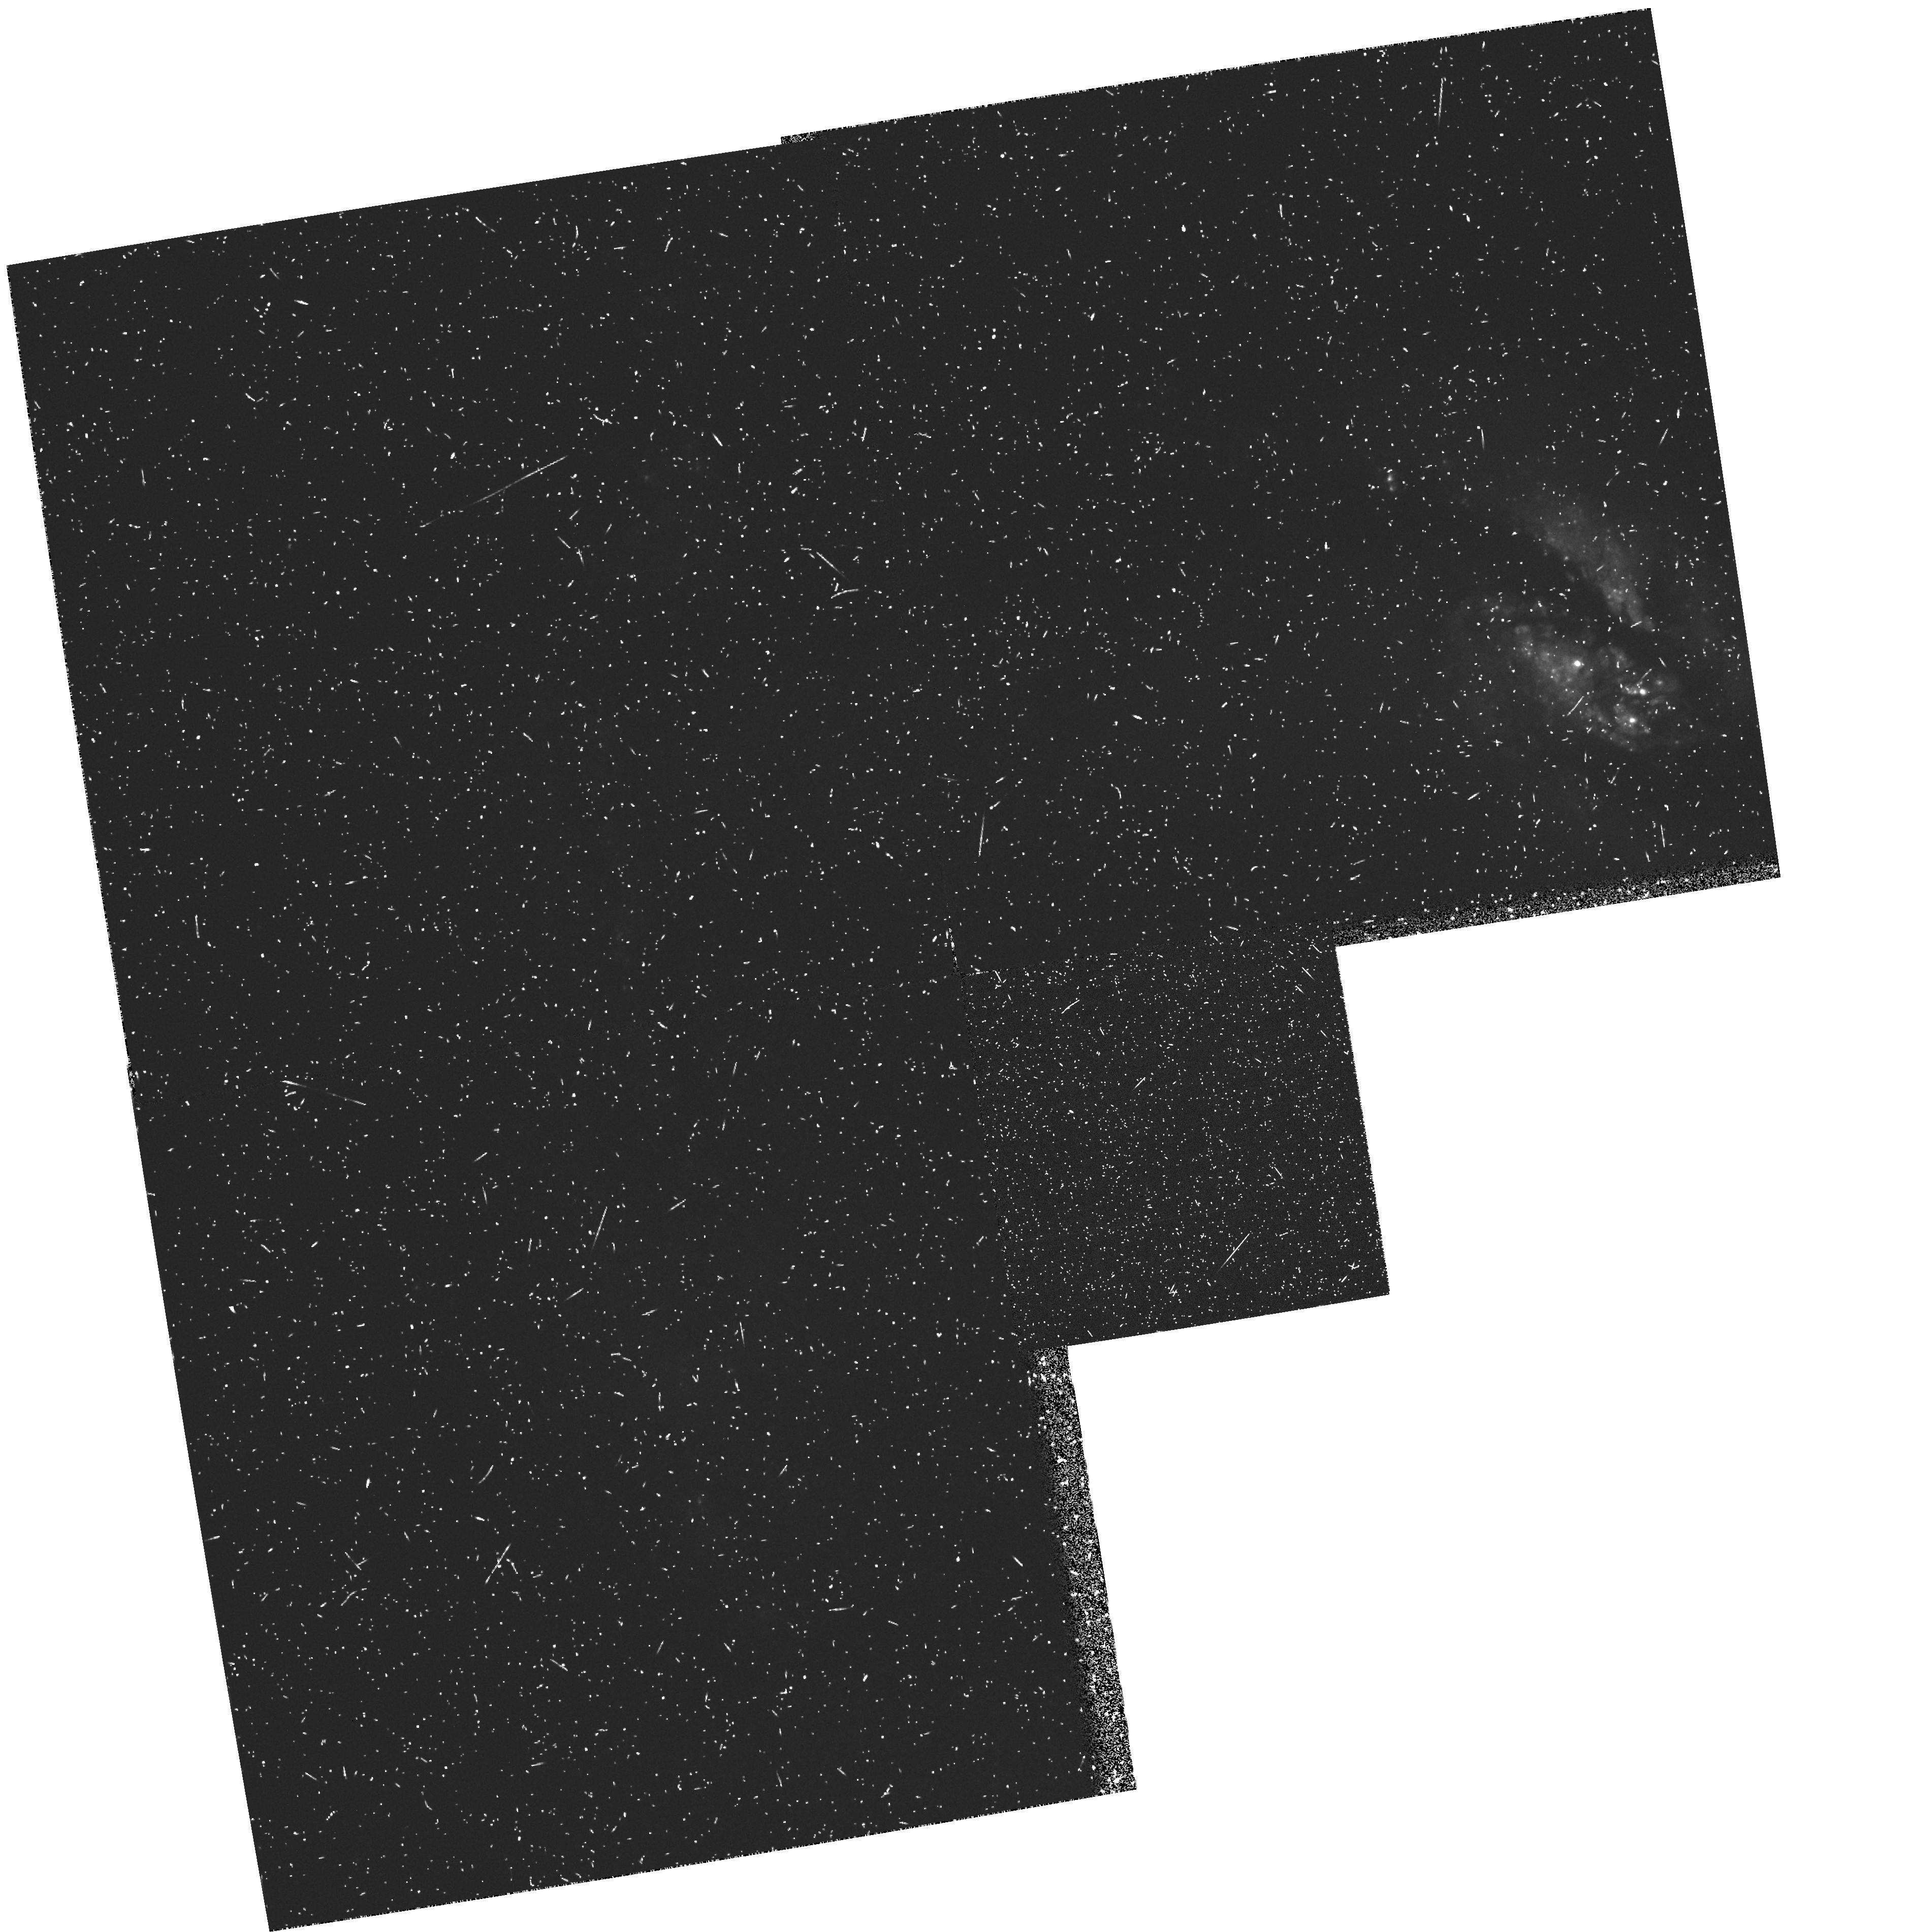
Target: NGC1365
Instrument: WFPC2/PC
Filter: FR533N
Exposure: 20 min
Observation ID: u2r70102t

HIGH-RESOLUTION IMAGING OF NUCLEAR STELLAR CLUSTERS IN AGN N1365 - LRF (PI: Trauger, John)

We plan to use the high-resolution available to the PC-II to investigate the central arcsec of a number of nearby AGN. This study is motivated by suggestions of connections between dense stellar clusters formed in starbursts and conventional active galactic nuclei. We shall image the nuclei of the sample in the UV, and in U, V, and I in a manner that will allow us to adequately remove scattered light from the central source and determine the structure of extended emission in the surrounding regions. By examining the radial distribution of starlight from the nucleus we will be able to place astrophysically useful limits on the magnitude and dimensions of the putative central star cluster. In particular, we will determine if the origin of the `big blue bump' is hot stars in the cluster rather than the central engine, look for extended UV emission from `warmers', and examine the structure of the extended OIII emission-line region